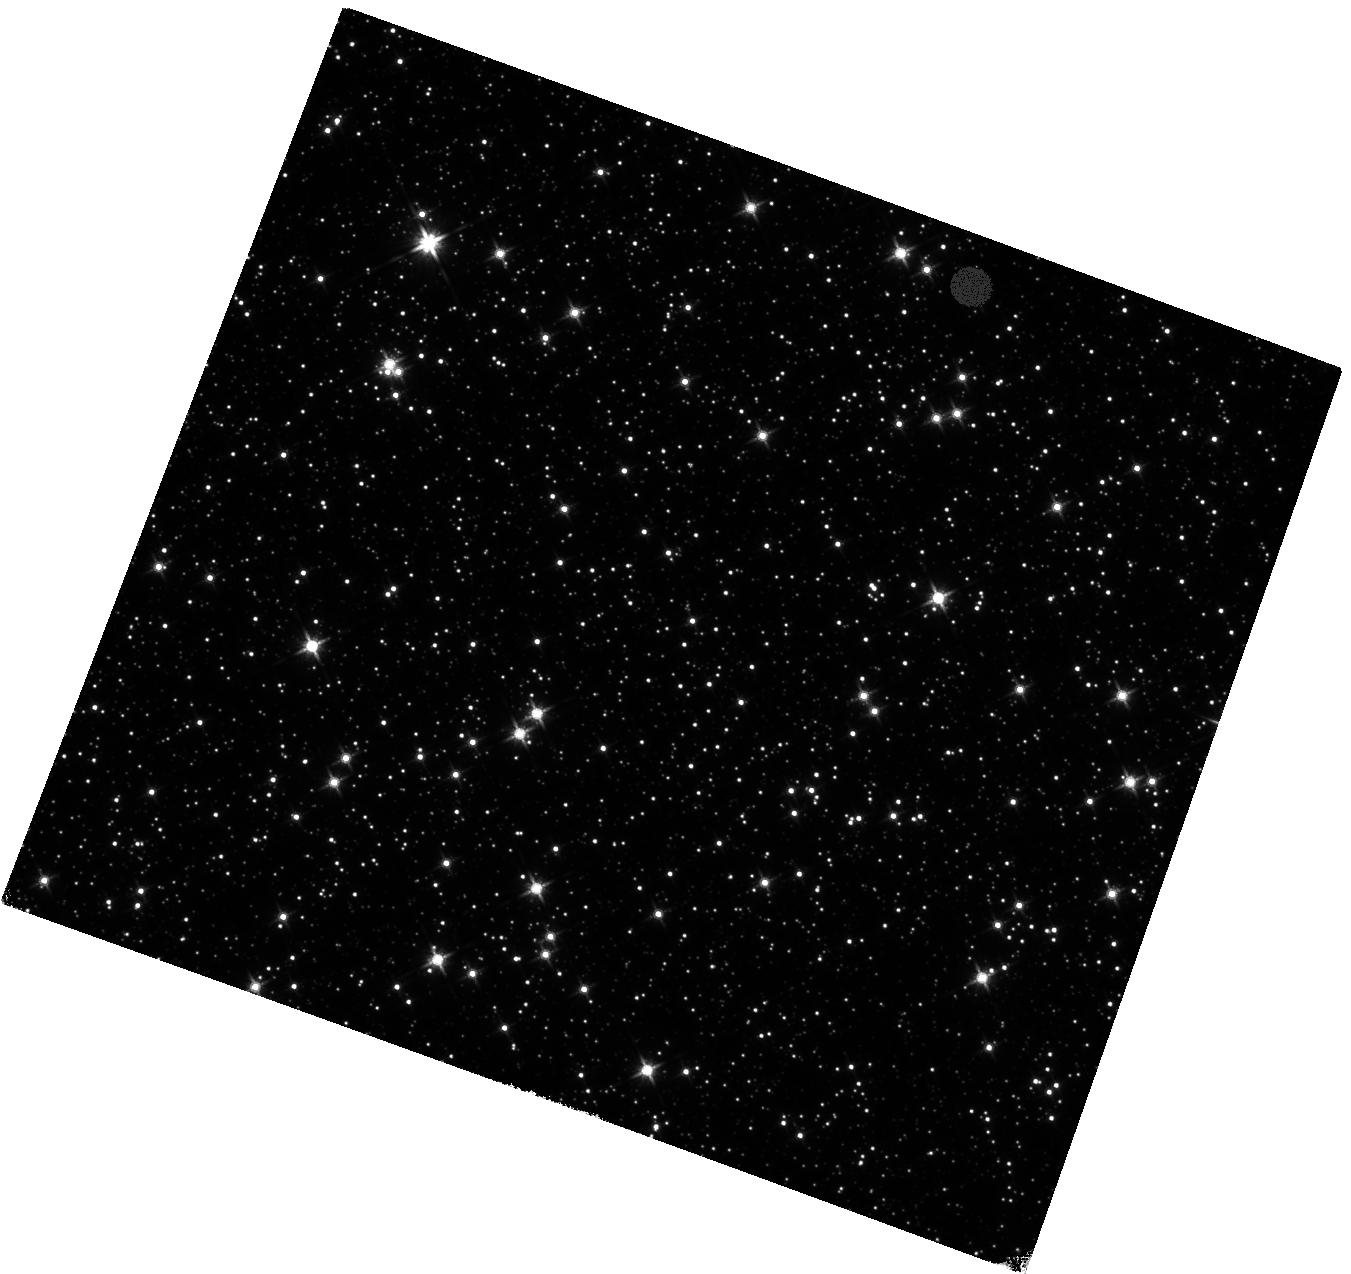
Target: SGR1935+2154. Instrument: WFC3/IR. Filter: F140W. Exposure: 40 min. Observation ID: hst_14055_01_wfc3_ir_f140w_icst01

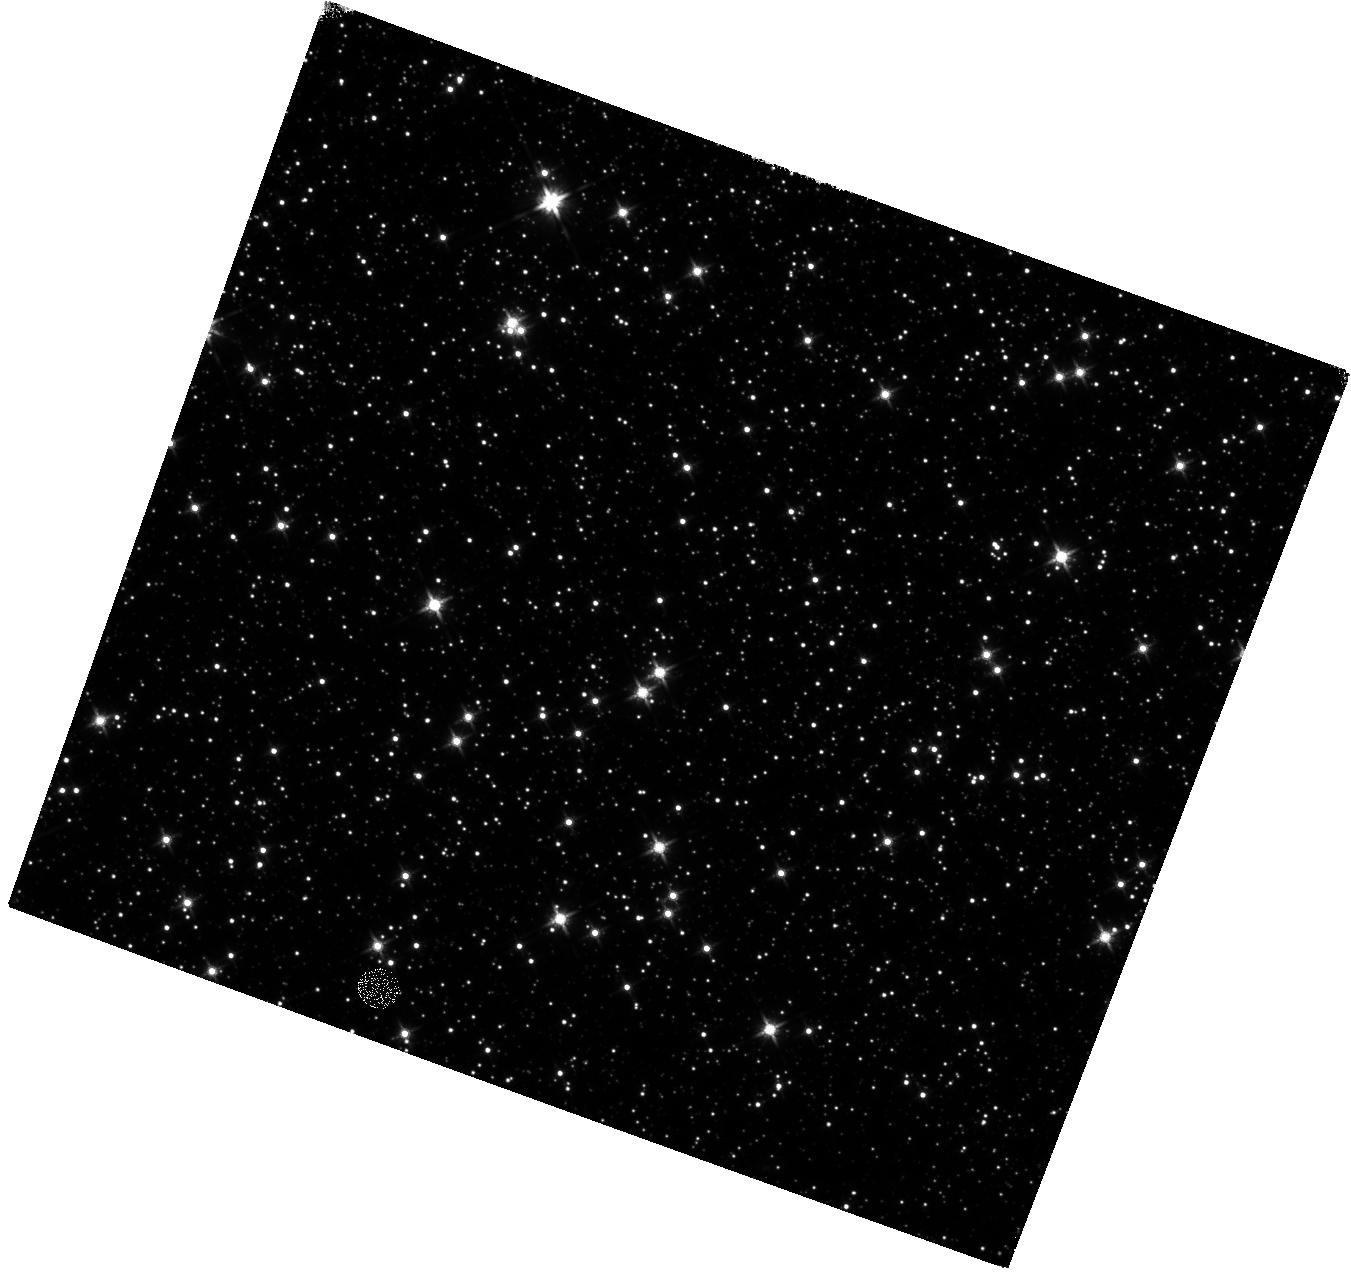
Target: SGR1935+2154. Instrument: WFC3/IR. Filter: F140W. Exposure: 40 min. Observation ID: hst_14055_02_wfc3_ir_f140w_icst02

HST NIR observations of the currently active magnetar SGR 1935+2154 (PI: Levan, Andrew James)

The newly discovered (2014, July 5) magnetar SGR 1935+2154 entered a burst active phase on 2015 February 22 and has been detected to emit at least 6 bursts in the last 48 hours. Very few magnetars have been detected in wavelengths other than X-rays, mostly because there is typically a large extinction along the line of sight. This particular source, however, is located in an uncrowded field with very low extinction and has therefore an excellent chance to be detected with the superb capabilities of HST. Such a detection would provide, besides a very accurate location, an unambiguous IR counterpart via photometric variability and establish the putative association of the source with a supernova remnant. A detection would also allow the determination (with future observations) of the proper motion of the source and thereby an estimate of the natal kick of the source. The proposed observations are likely to be extremely valuable for understanding the nature of these rare objects and their progenitors.